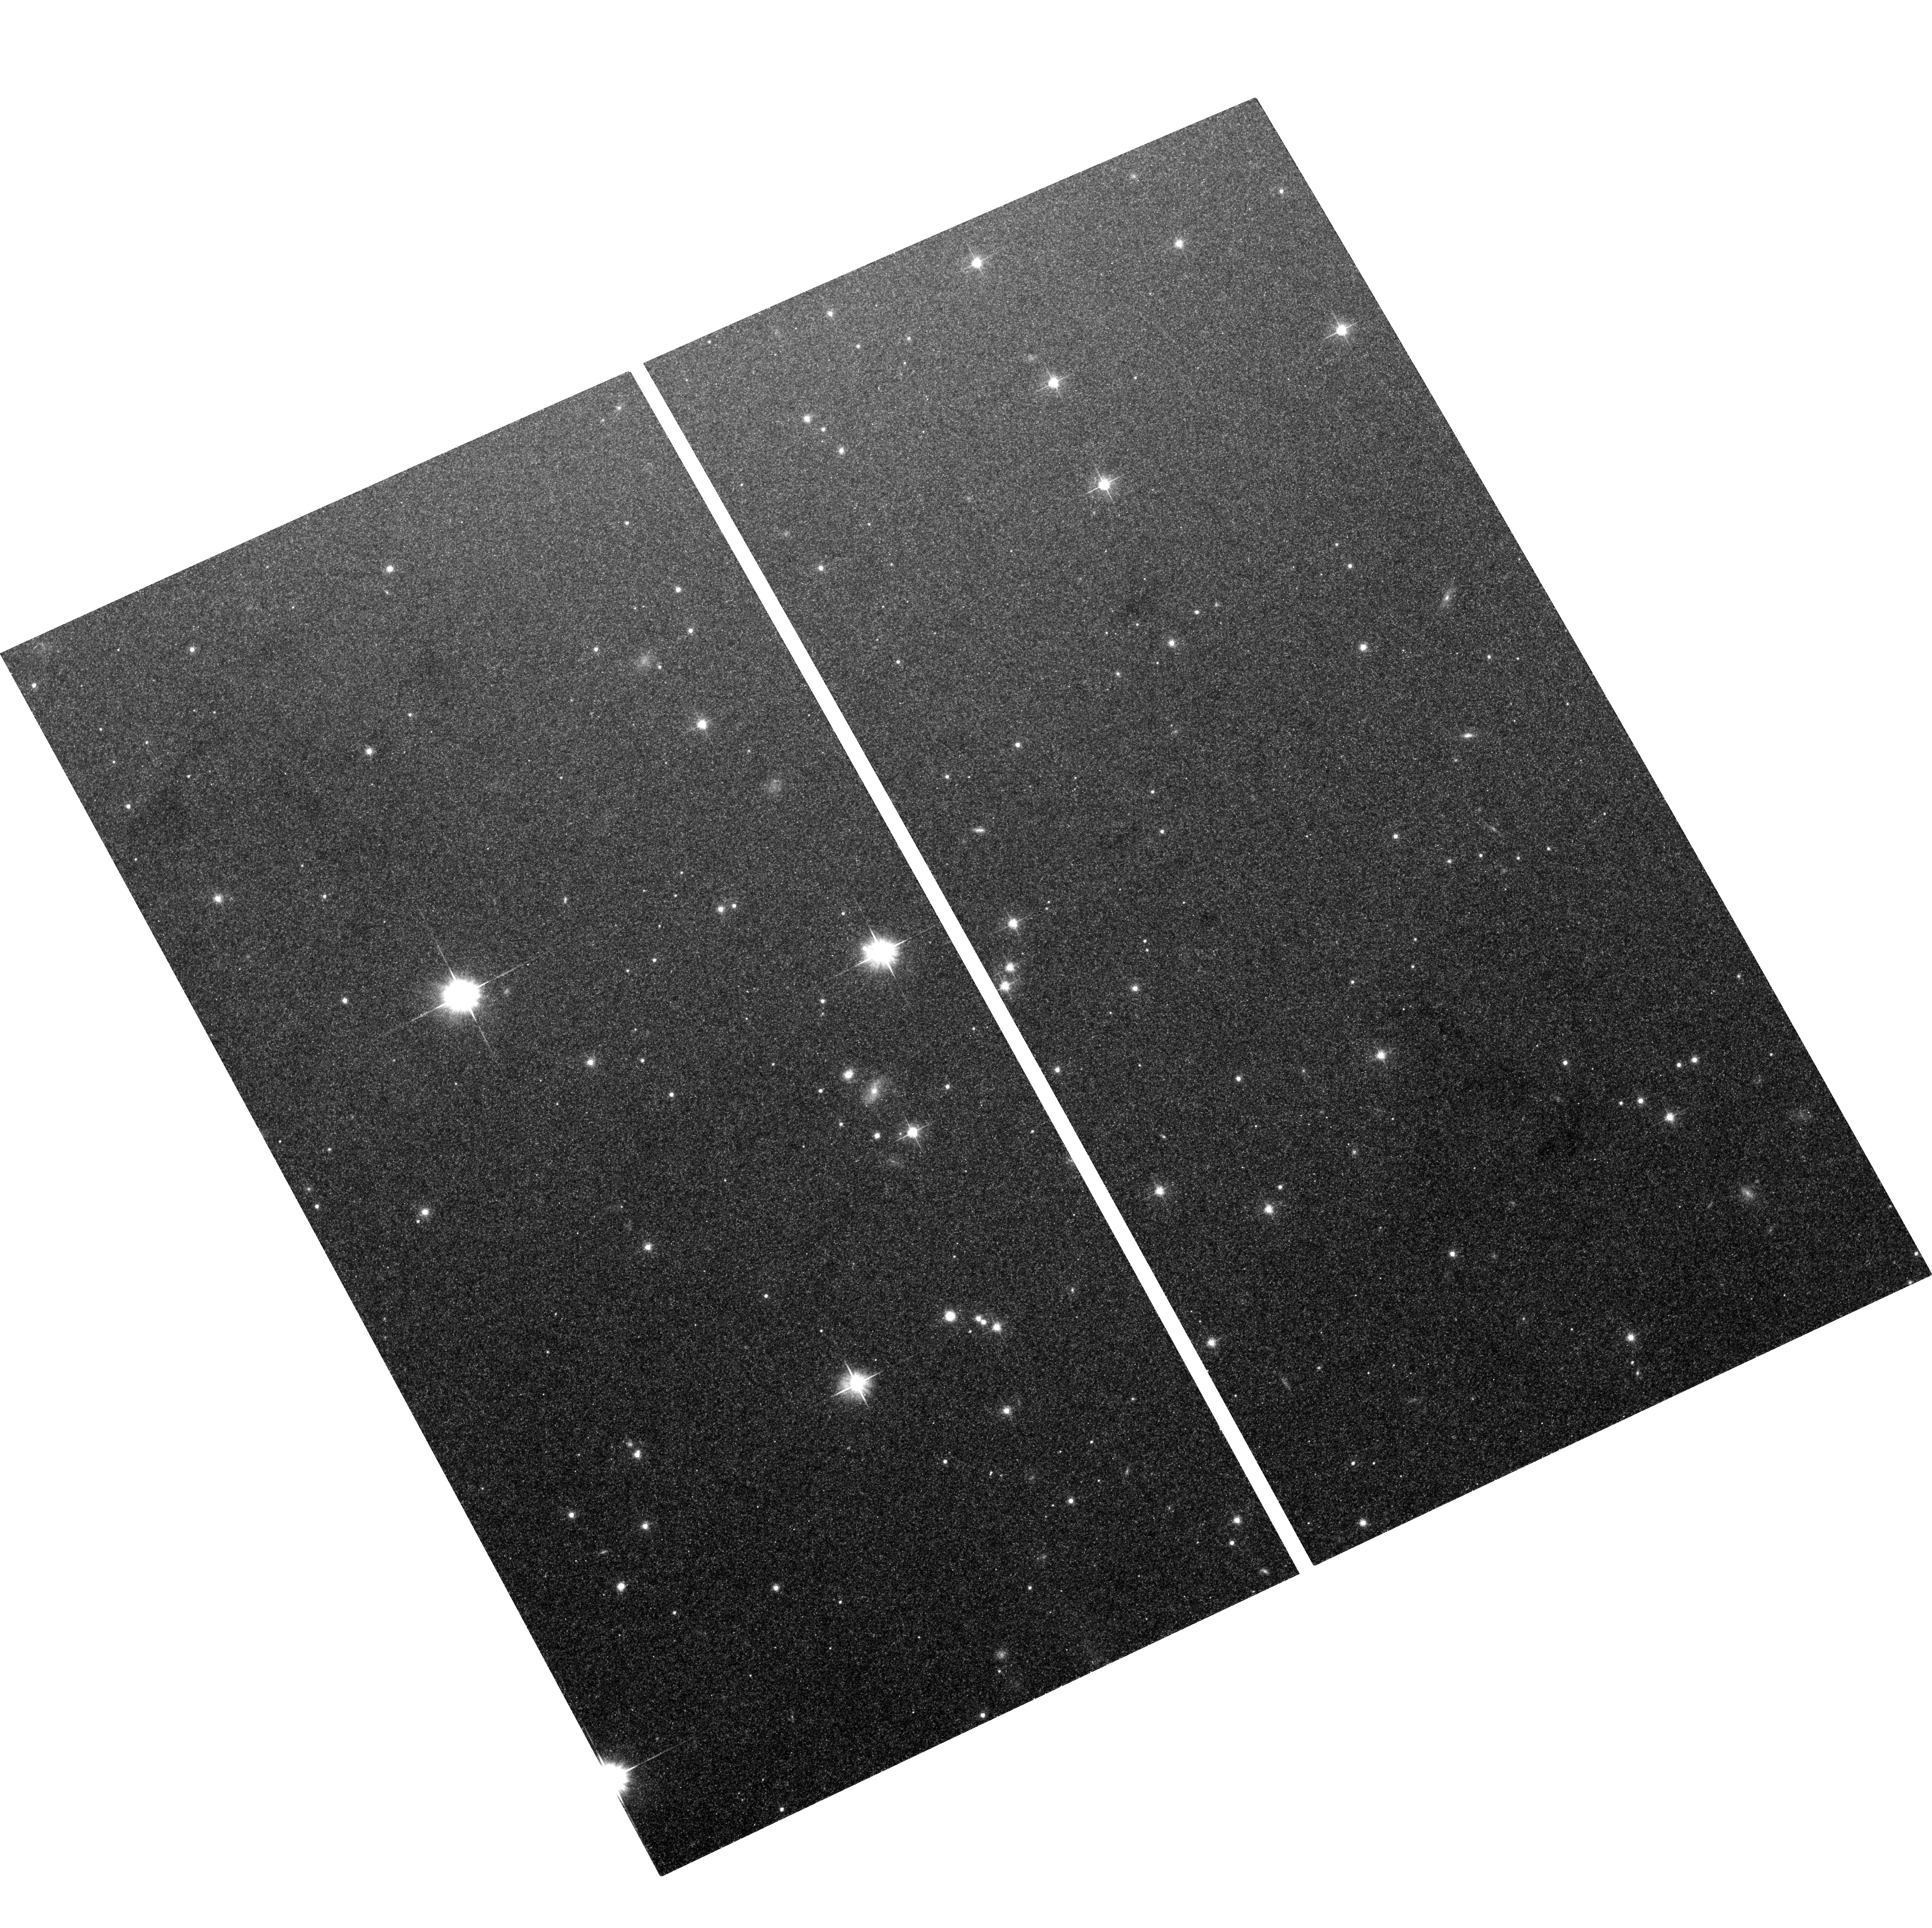
Target: NGC5128-FIELD9. Instrument: ACS/WFC. Filter: F606W. Exposure: 36 min. Observation ID: hst_10597_09_acs_wfc_f606w_j9b409

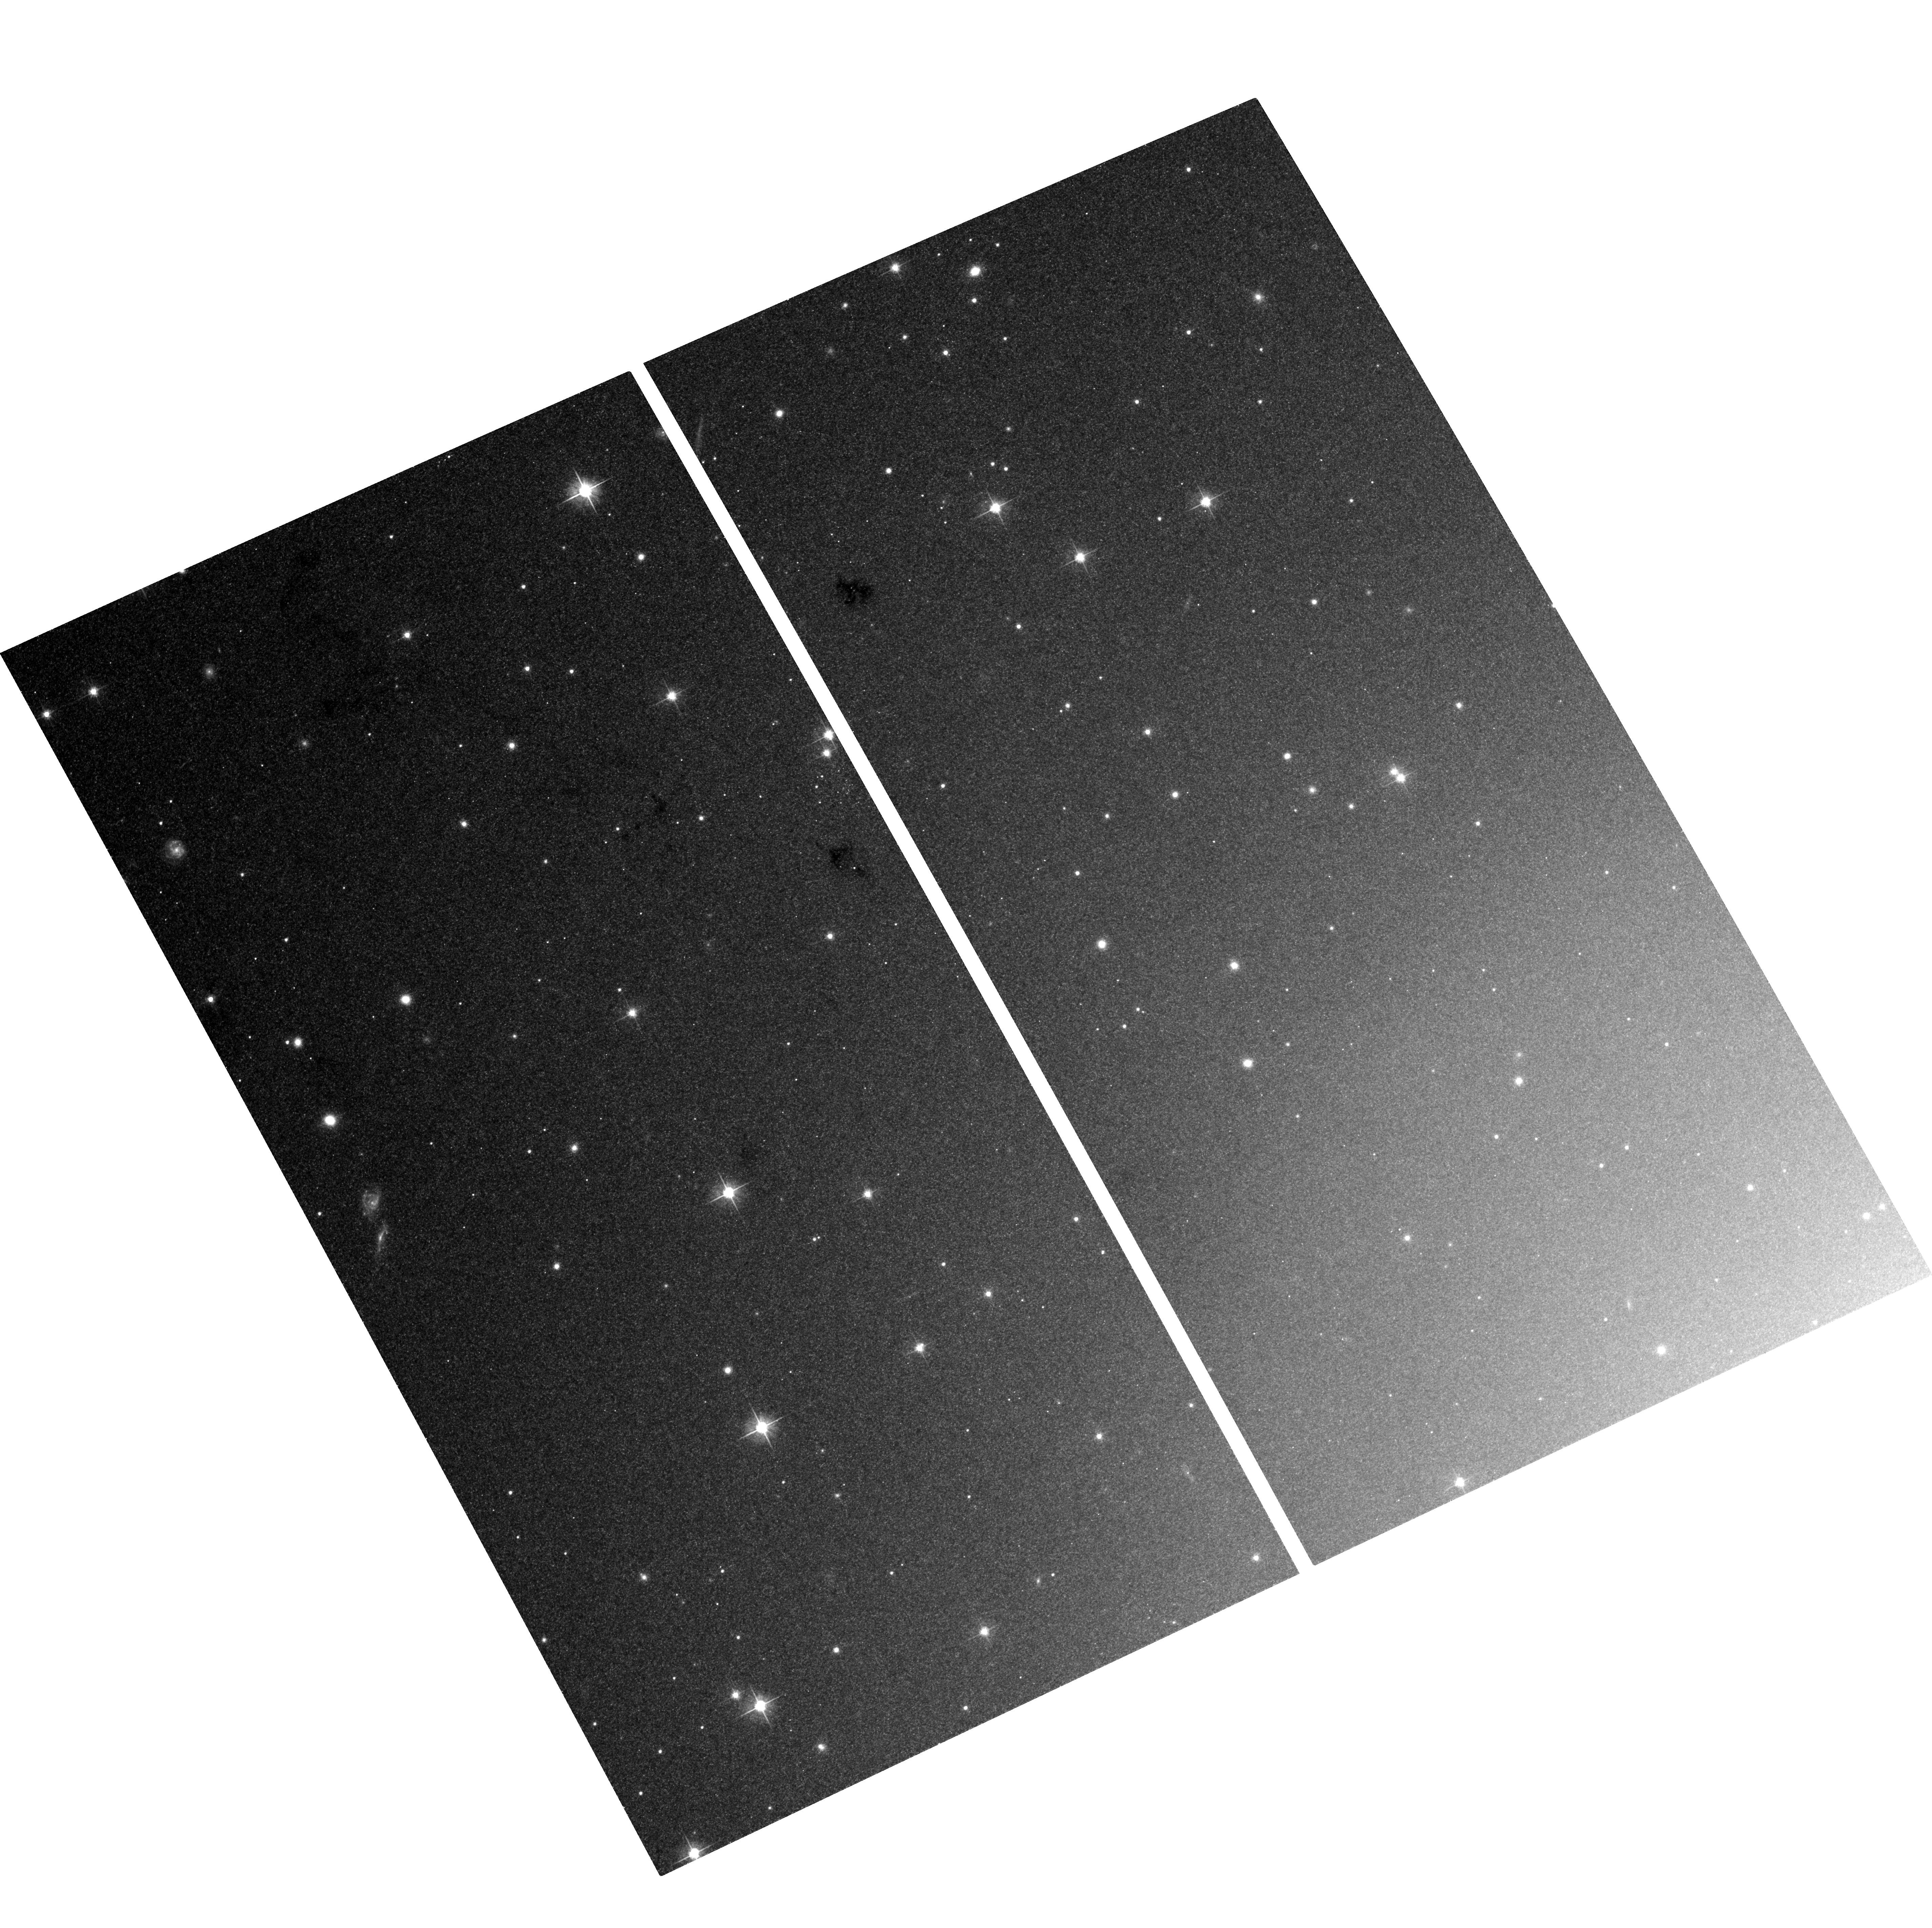
Target: NGC5128-FIELD6. Instrument: ACS/WFC. Filter: F606W. Exposure: 36 min. Observation ID: hst_10597_06_acs_wfc_f606w_j9b406

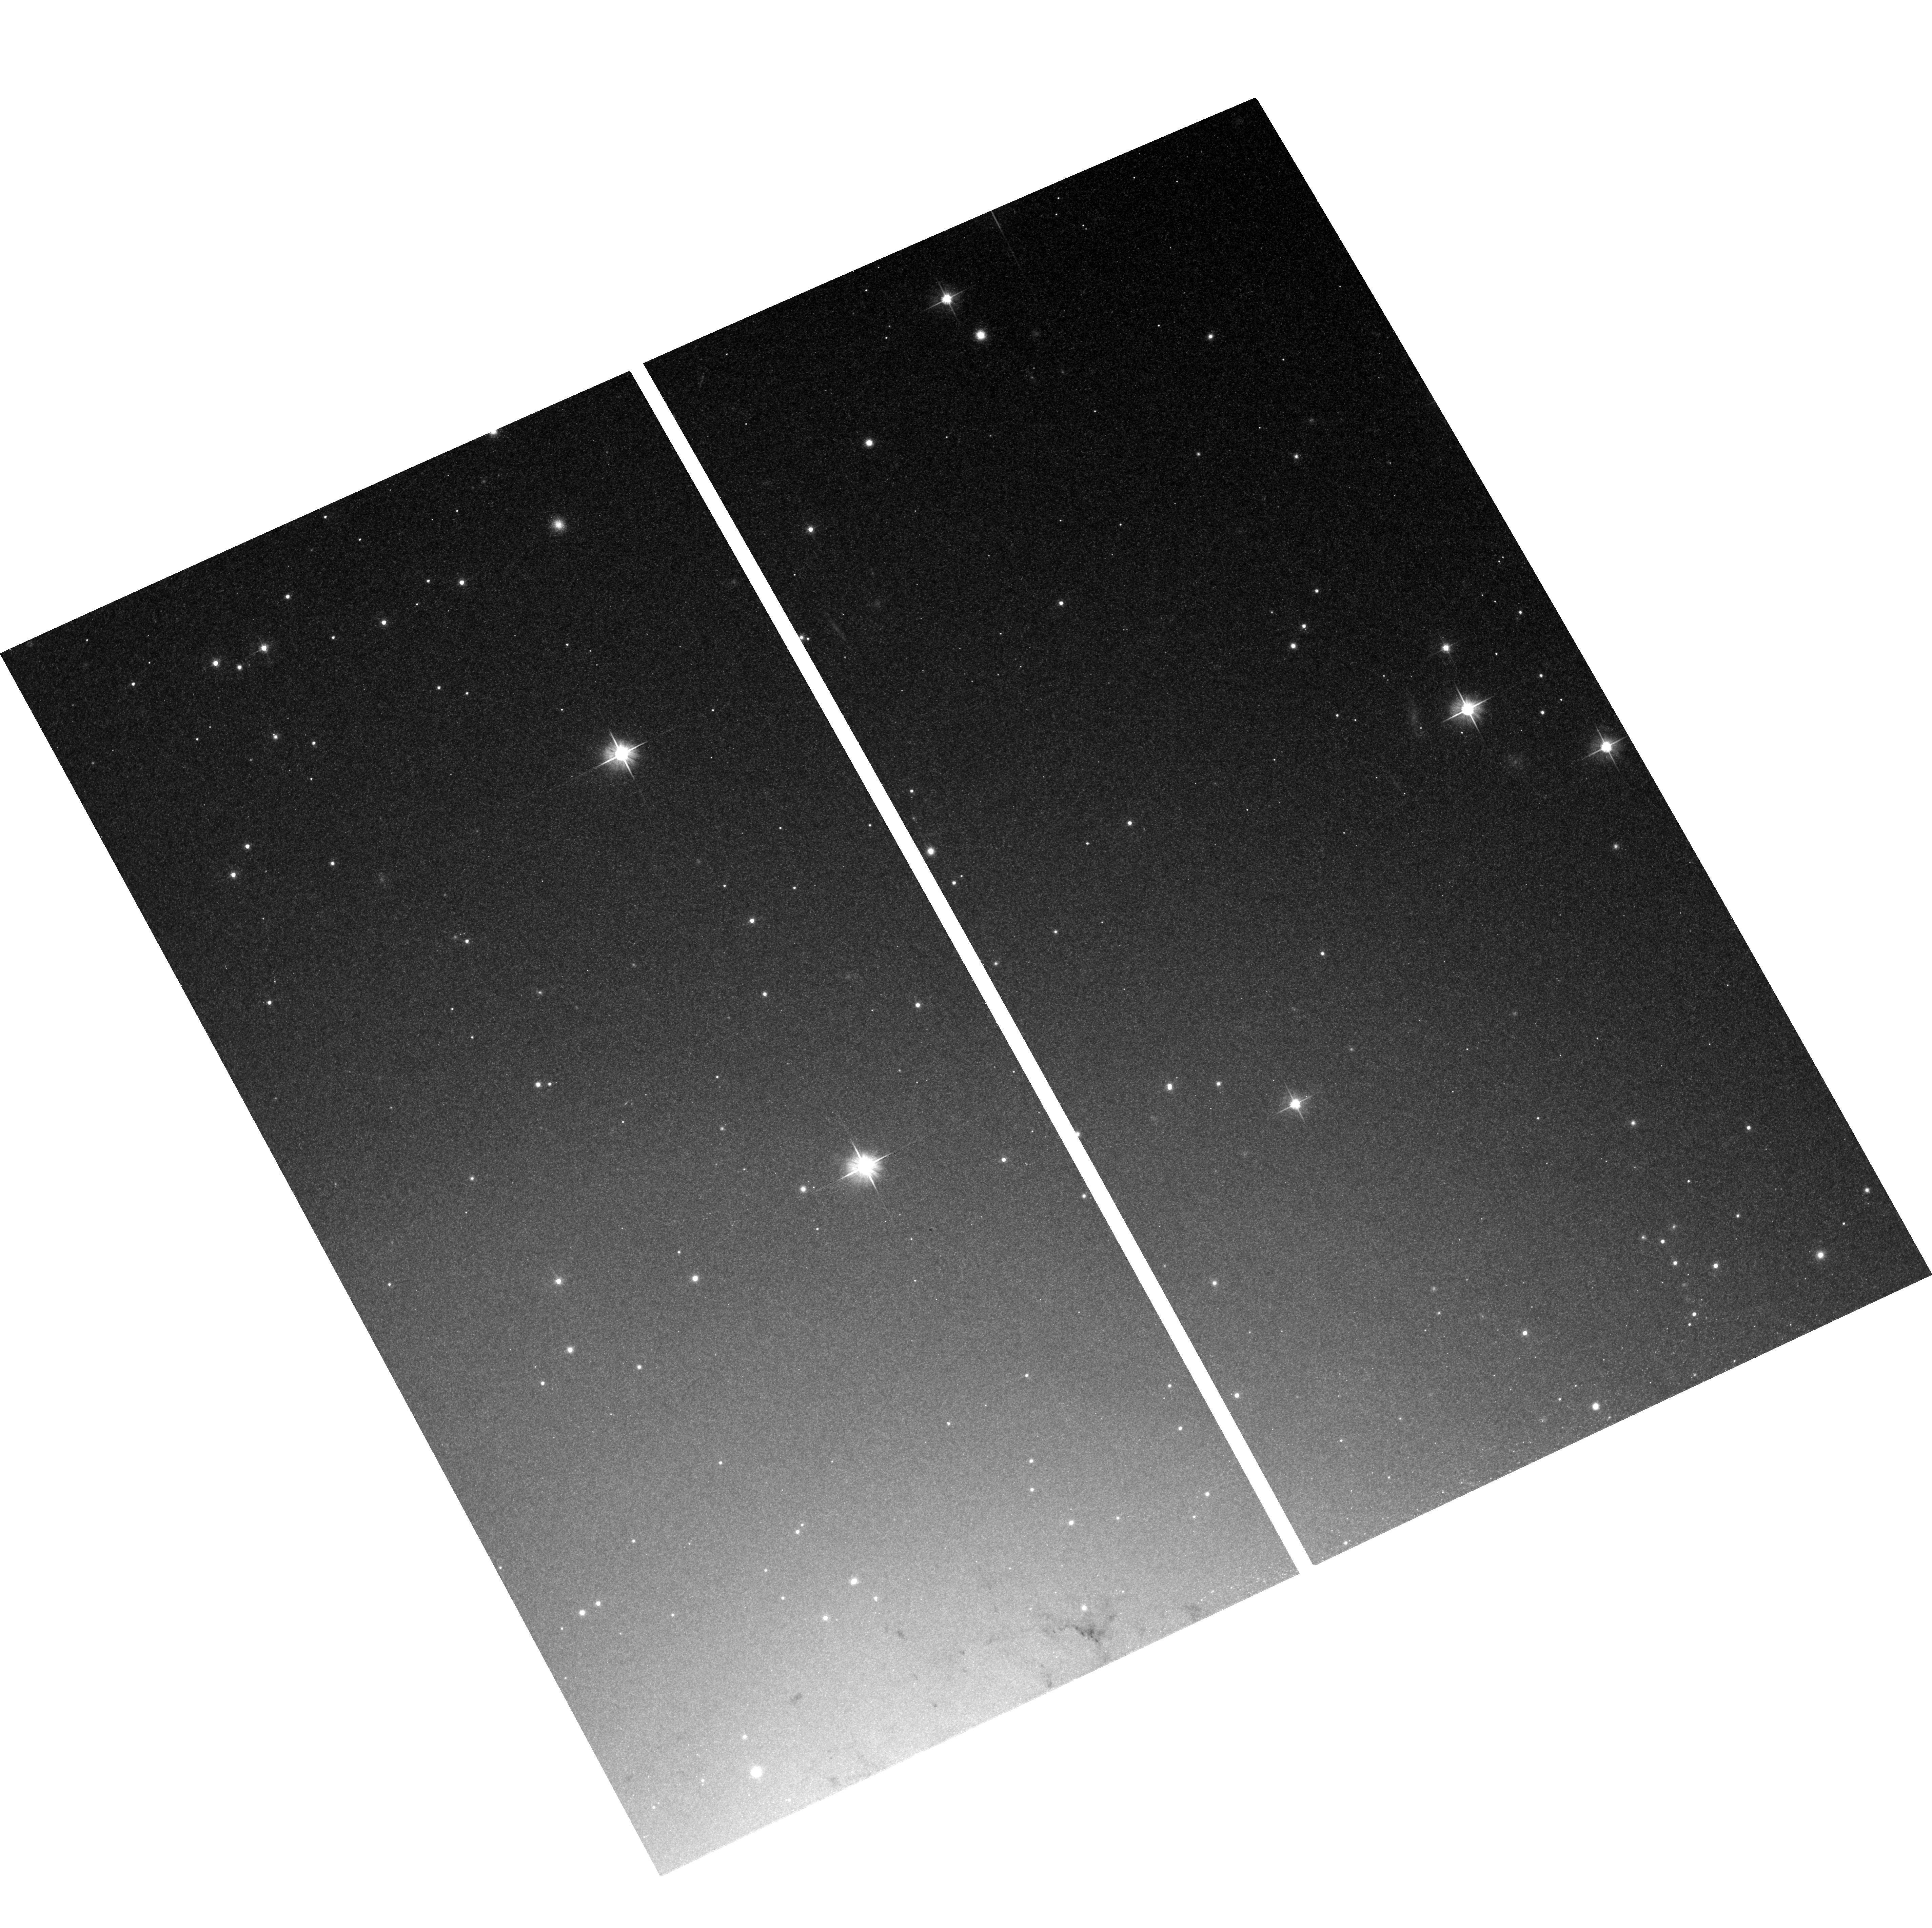
Target: NGC5128-FIELD4. Instrument: ACS/WFC. Filter: F606W. Exposure: 36 min. Observation ID: hst_10597_04_acs_wfc_f606w_j9b404

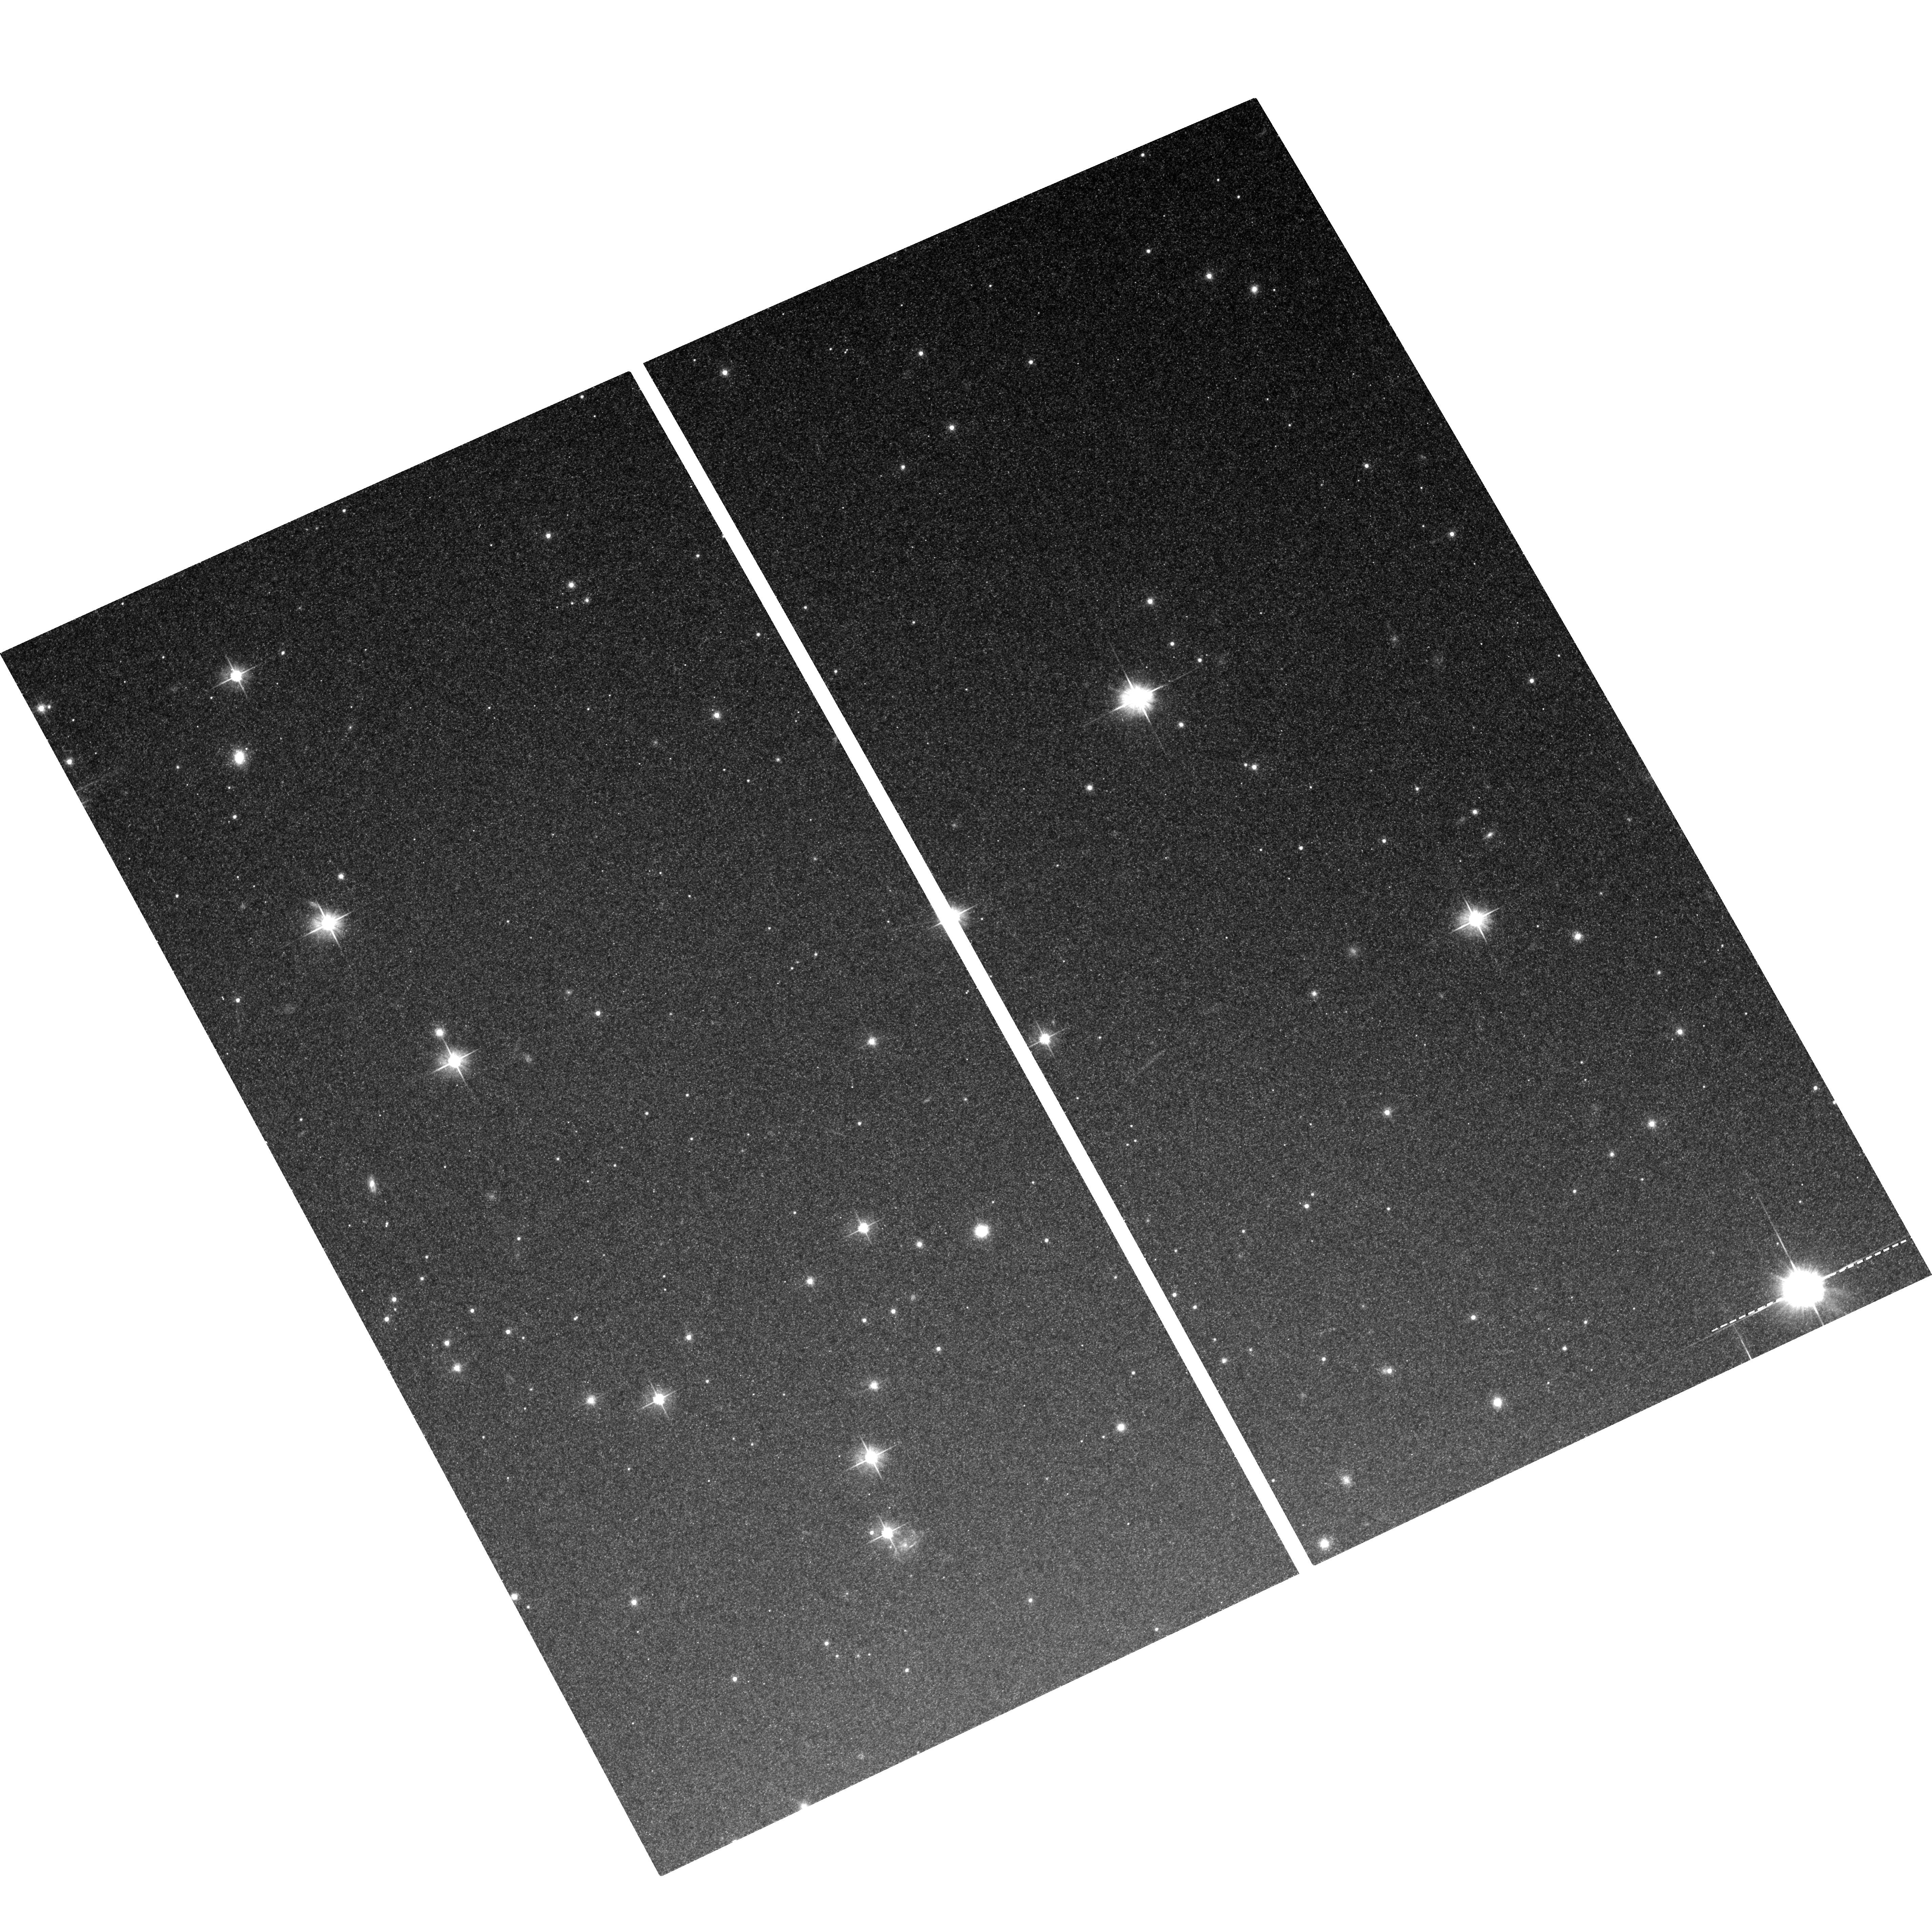
Target: NGC5128-FIELD5. Instrument: ACS/WFC. Filter: F606W. Exposure: 36 min. Observation ID: hst_10597_05_acs_wfc_f606w_j9b405

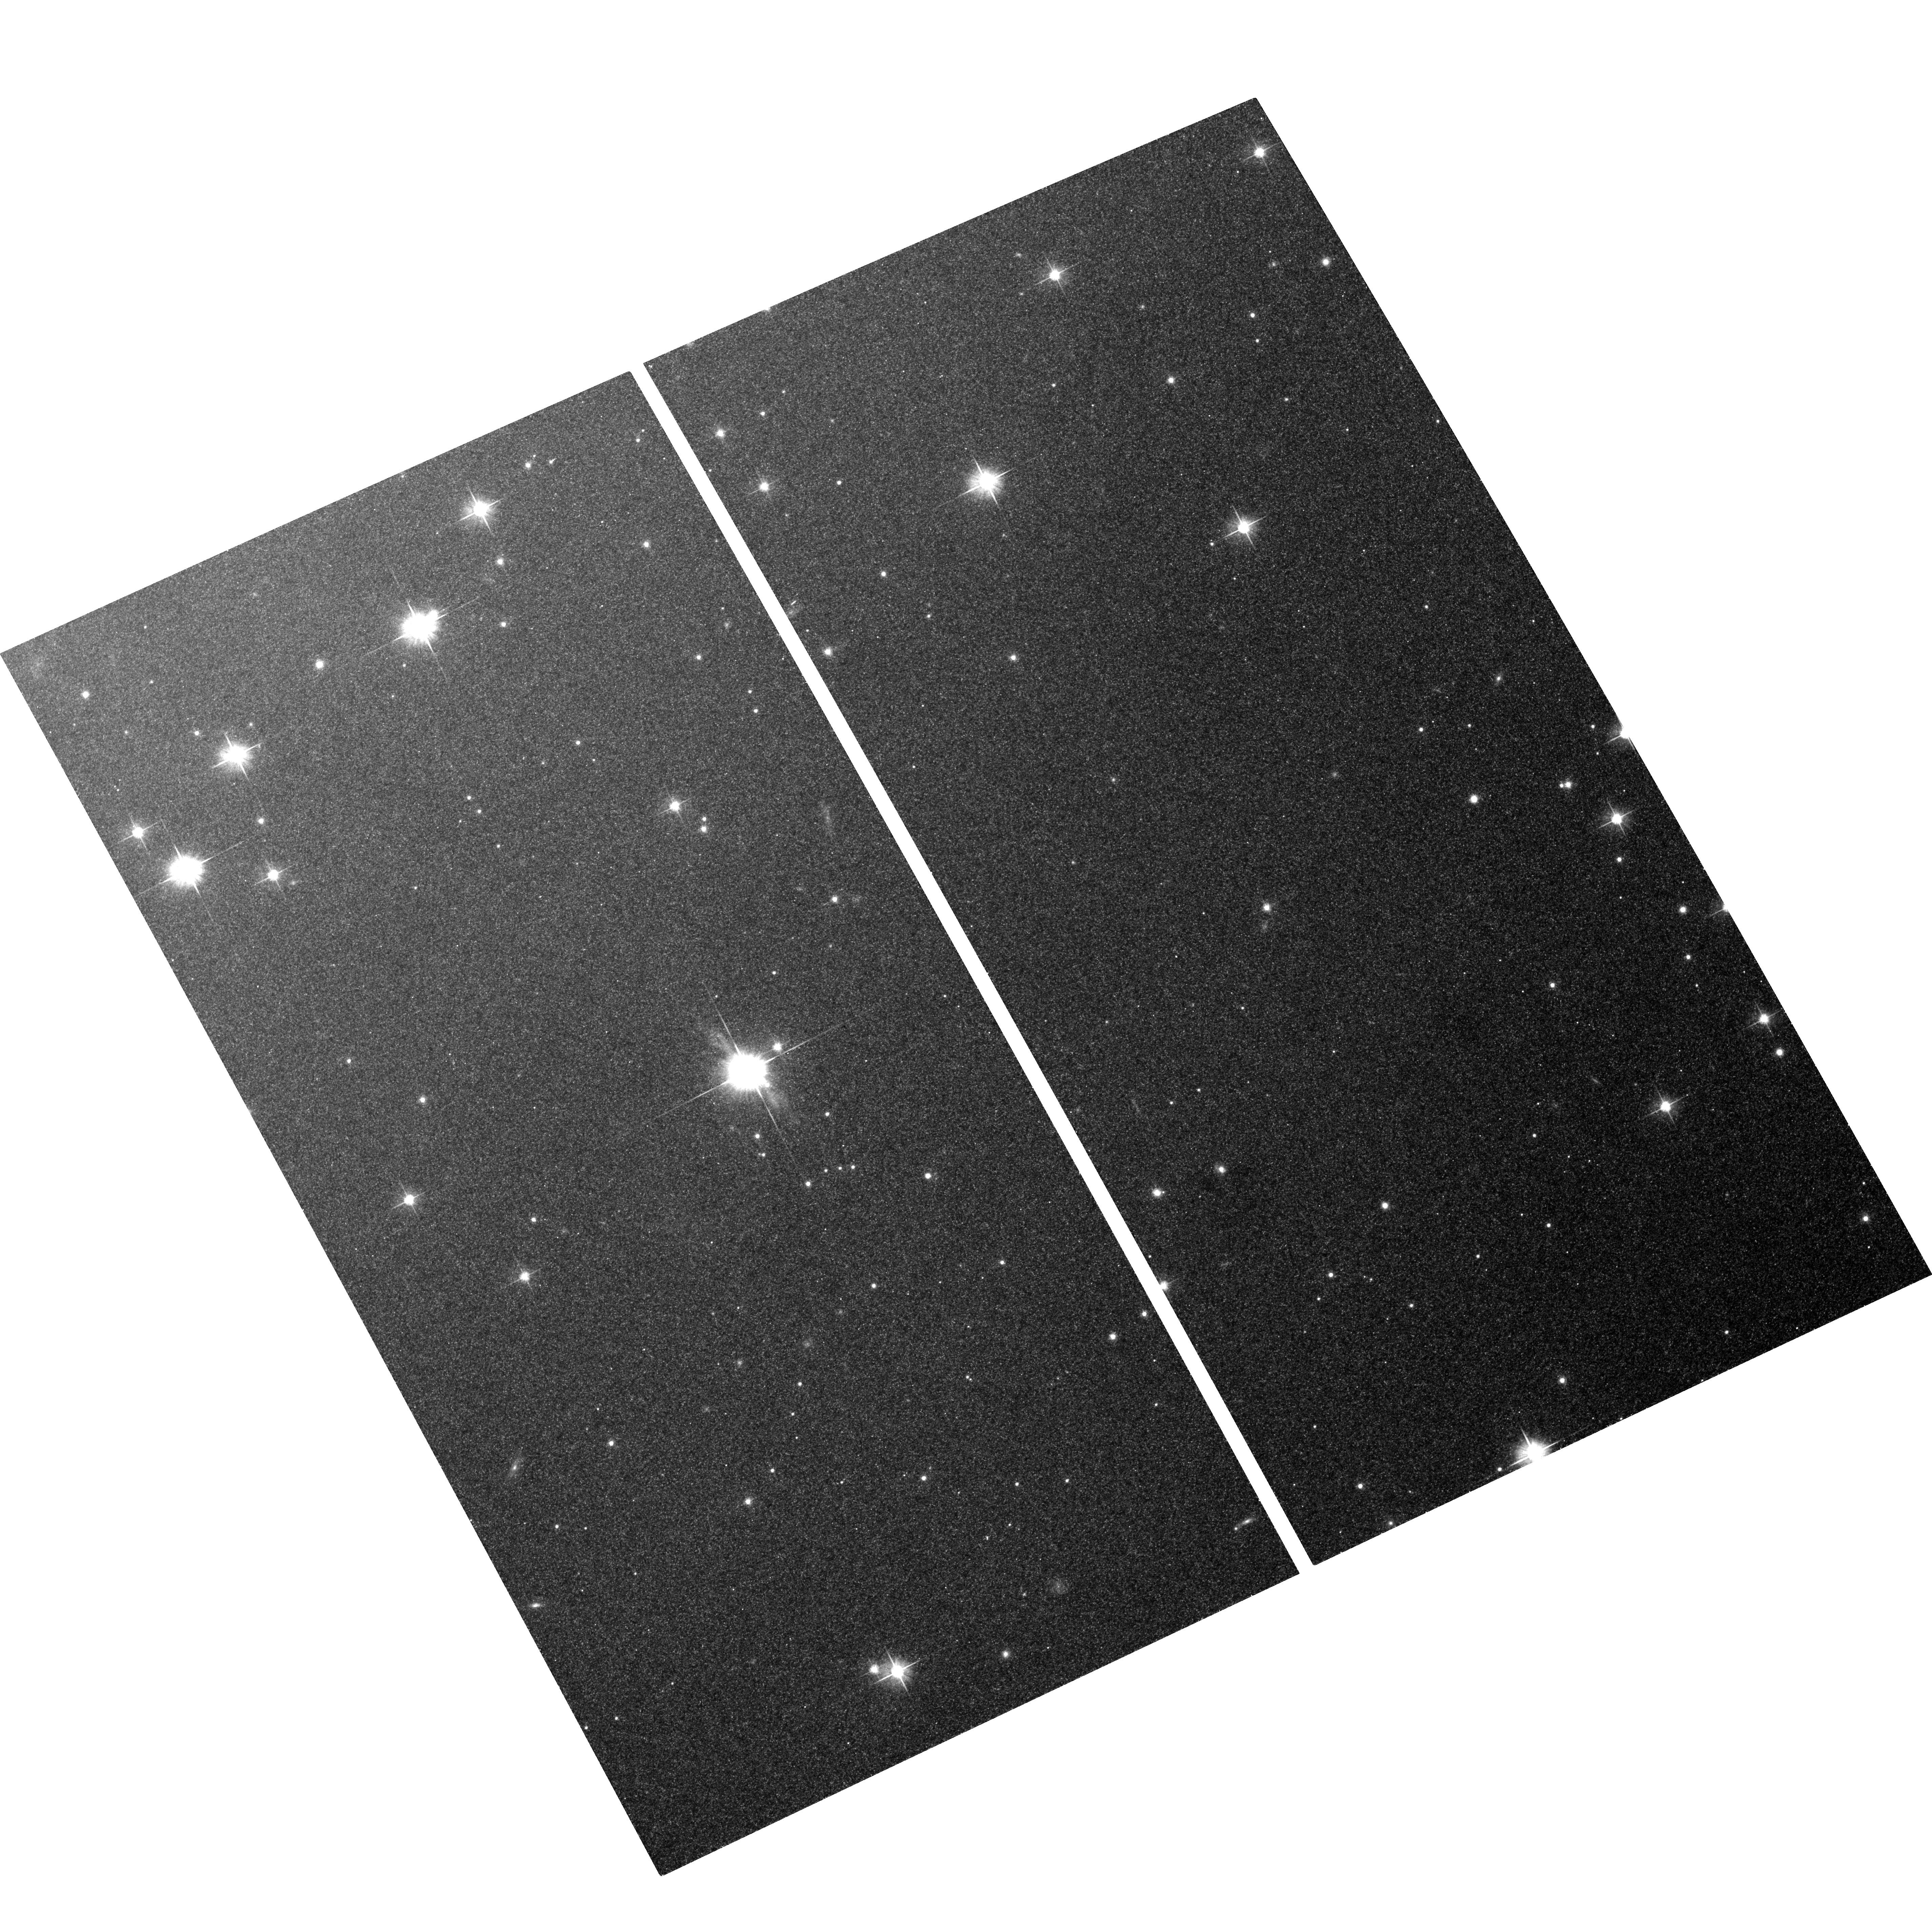
Target: NGC5128-FIELD8. Instrument: ACS/WFC. Filter: F606W. Exposure: 36 min. Observation ID: hst_10597_08_acs_wfc_f606w_j9b408

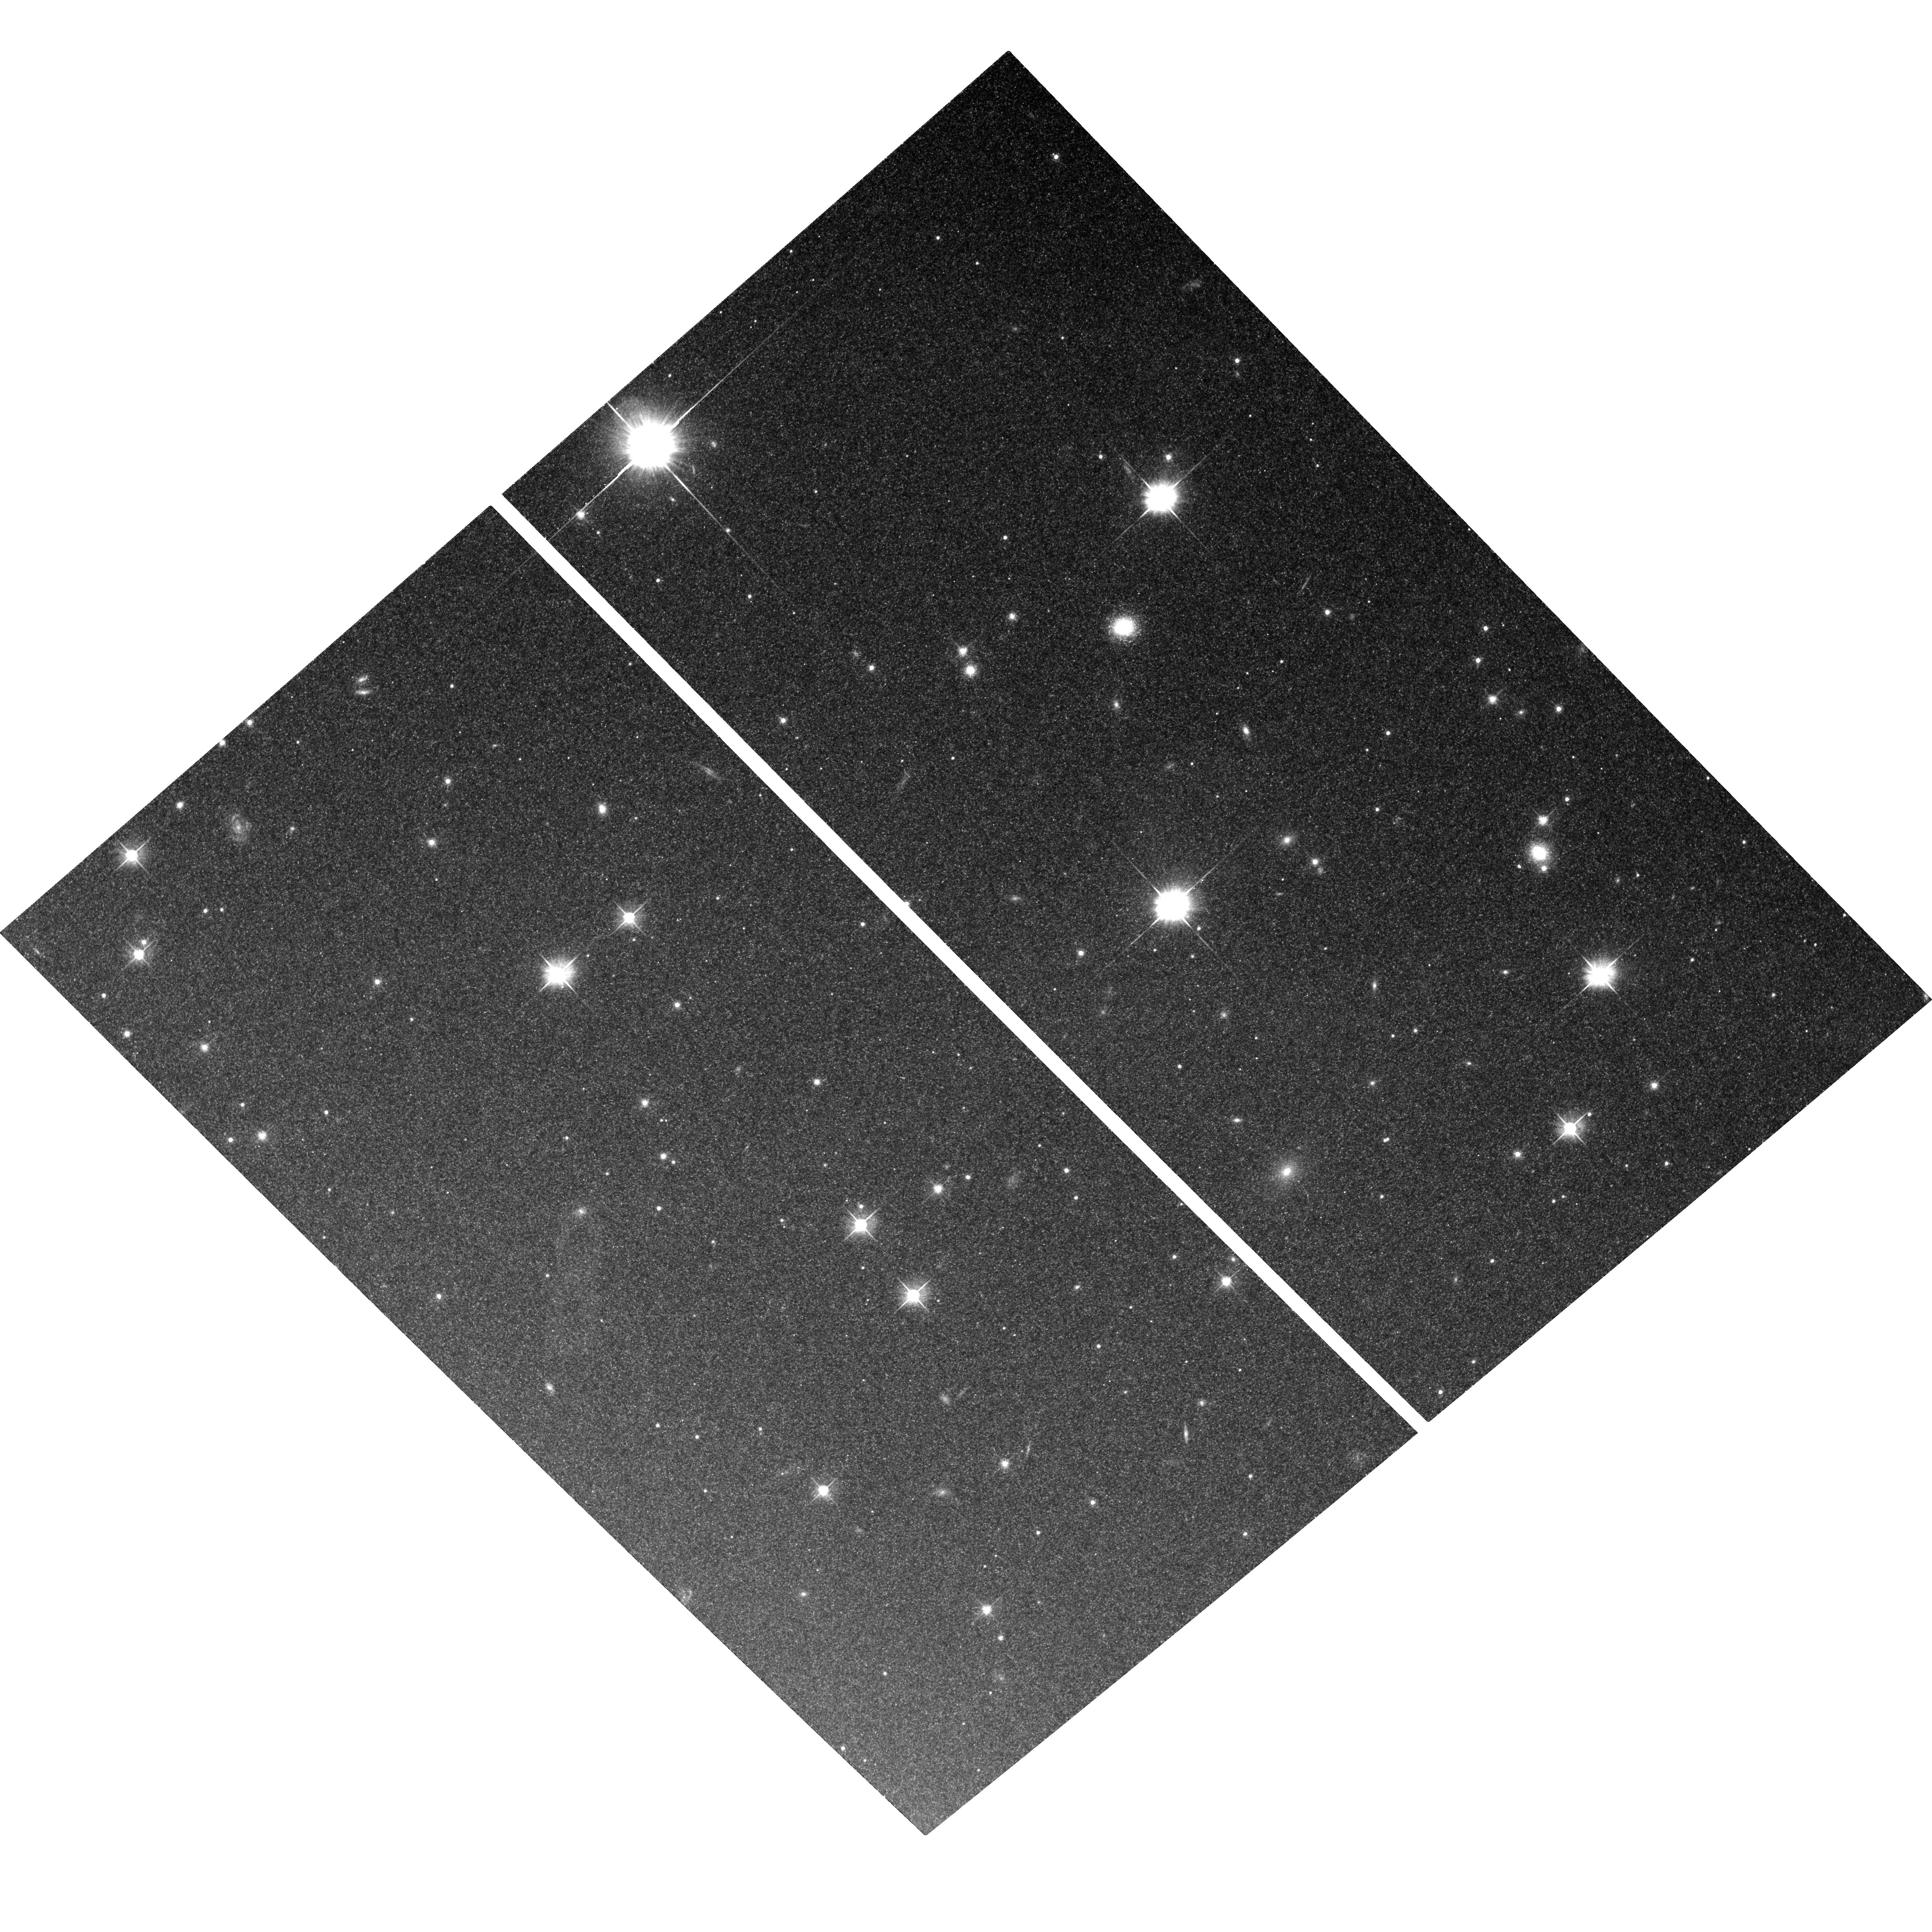
Target: NGC5128-FIELD2. Instrument: ACS/WFC. Filter: F606W. Exposure: 36 min. Observation ID: hst_10597_02_acs_wfc_f606w_j9b402

Resolving the Connection Between Globular Clusters and Low-Mass X-ray Binaries (PI: Jordan, Andres)

Because of their high central densities, globular clusters (GCs) are efficient producers of low-mass X-ray binaries (LMXBs). To shed light on the detailed formation mechanism of LXMBs in GCs, we propose to measure accurate structural parameters for hundreds of GCs in NGC 5128: the only giant elliptical galaxy within 5 Mpc of the Milky Way. We will carry out the first complete survey of GCs in the inner region of NGC 5128, measure GC structural parameters of unprecedented acccuracy, and derive GC luminosity profiles in the cluster cores. These measurement will allow us to determine precisely which GC structural properties control the presence of an X-ray source and thus probe the details of the LXMB formation process in GCs. We will additionally use the measured structural parameters to perform the most comprehensive study of the fundamental plane of GCs in early-type galaxies, a fundamental set of correlations which holds key information on GC formation and evolution.